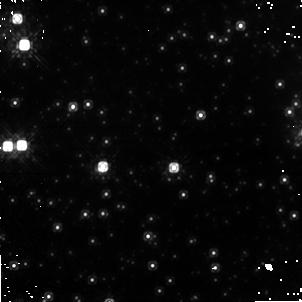
Target: GRS1758-258. Instrument: NICMOS/NIC1. Filter: F110W. Exposure: 38 min. Observation ID: na2303010

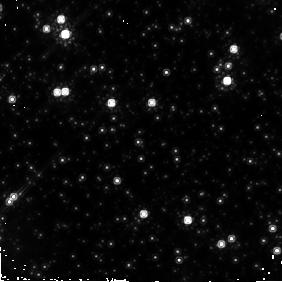
Target: GRS1758-258. Instrument: NICMOS/NIC2. Filter: F160W. Exposure: 20 min. Observation ID: na2301020

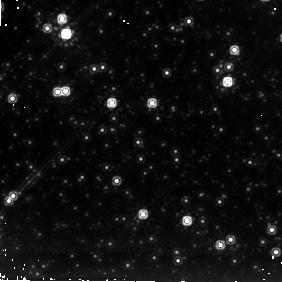
Target: GRS1758-258. Instrument: NICMOS/NIC2. Filter: F205W. Exposure: 20 min. Observation ID: na2303030

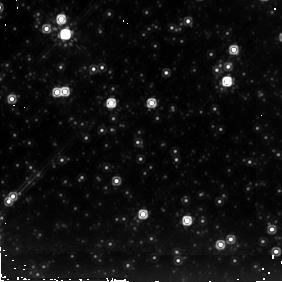
Target: GRS1758-258. Instrument: NICMOS/NIC2. Filter: F205W. Exposure: 20 min. Observation ID: na2302030

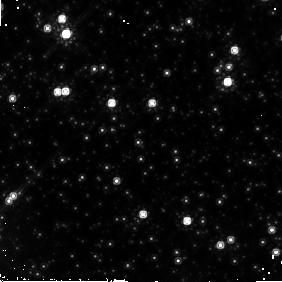
Target: GRS1758-258. Instrument: NICMOS/NIC2. Filter: F160W. Exposure: 20 min. Observation ID: na2303020

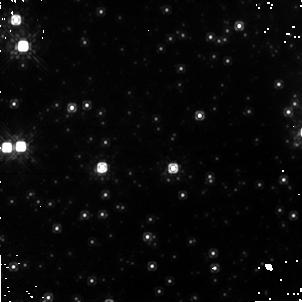
Target: GRS1758-258. Instrument: NICMOS/NIC1. Filter: F110W. Exposure: 38 min. Observation ID: na2302010

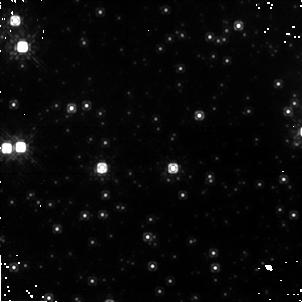
Target: GRS1758-258. Instrument: NICMOS/NIC1. Filter: F110W. Exposure: 38 min. Observation ID: na2301010

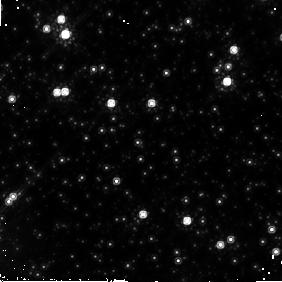
Target: GRS1758-258. Instrument: NICMOS/NIC2. Filter: F160W. Exposure: 20 min. Observation ID: na2302020

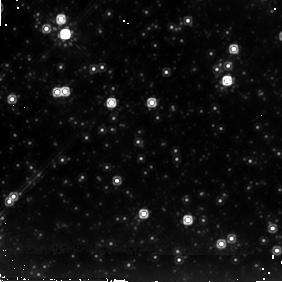
Target: GRS1758-258. Instrument: NICMOS/NIC2. Filter: F205W. Exposure: 20 min. Observation ID: na2301030

NICMOS Observations of the Microquasar GRS 1758-258 (PI: Smith, Ian Andrew)

The galactic black hole candidate GRS 1758-258 is normally one of the brightest persistent gamma-ray sources in the vicinity of the galactic center. It is a microquasar with relativistic radio jets emanating from a central variable source. Microquasars are excellent nearby test laboratories for studying the complex accretion and outflow processes that take place near black hole horizons. Despite an accurate location provided by Chandra and the VLA and over a decade of careful ground-based studies, the optical/infrared counterpart to GRS 1758-258 remains unknown. A stellar counterpart is expected, but the current candidates are all more than 2 sigma from the center of the error circle. The ground-based infrared flux limits are also right at the values expected for the synchrotron emission from the outflow from the black hole, and possibly for the emission from the accretion disk. This leaves open the question as to what is powering this very energetic persistent source. Here we propose to use NICMOS to perform broad-band imaging of the GRS 1758-258 error box. These images will be more than three magnitudes more sensitive than the current ground-based ones. The resulting spectra will reveal the thermal/non-thermal nature of the sources in the region of the error box, and the high spatial resolution images may reveal a jet structure. We propose to perform three visits of two orbits each spanning the suggested 18.45 day binary orbital period of the system: a correct counterpart identification should be confirmed by its variability. We will also aim to support the HST observations with X- and gamma-ray observations using Swift or INTEGRAL, and with longer wavelength observations from the ground.